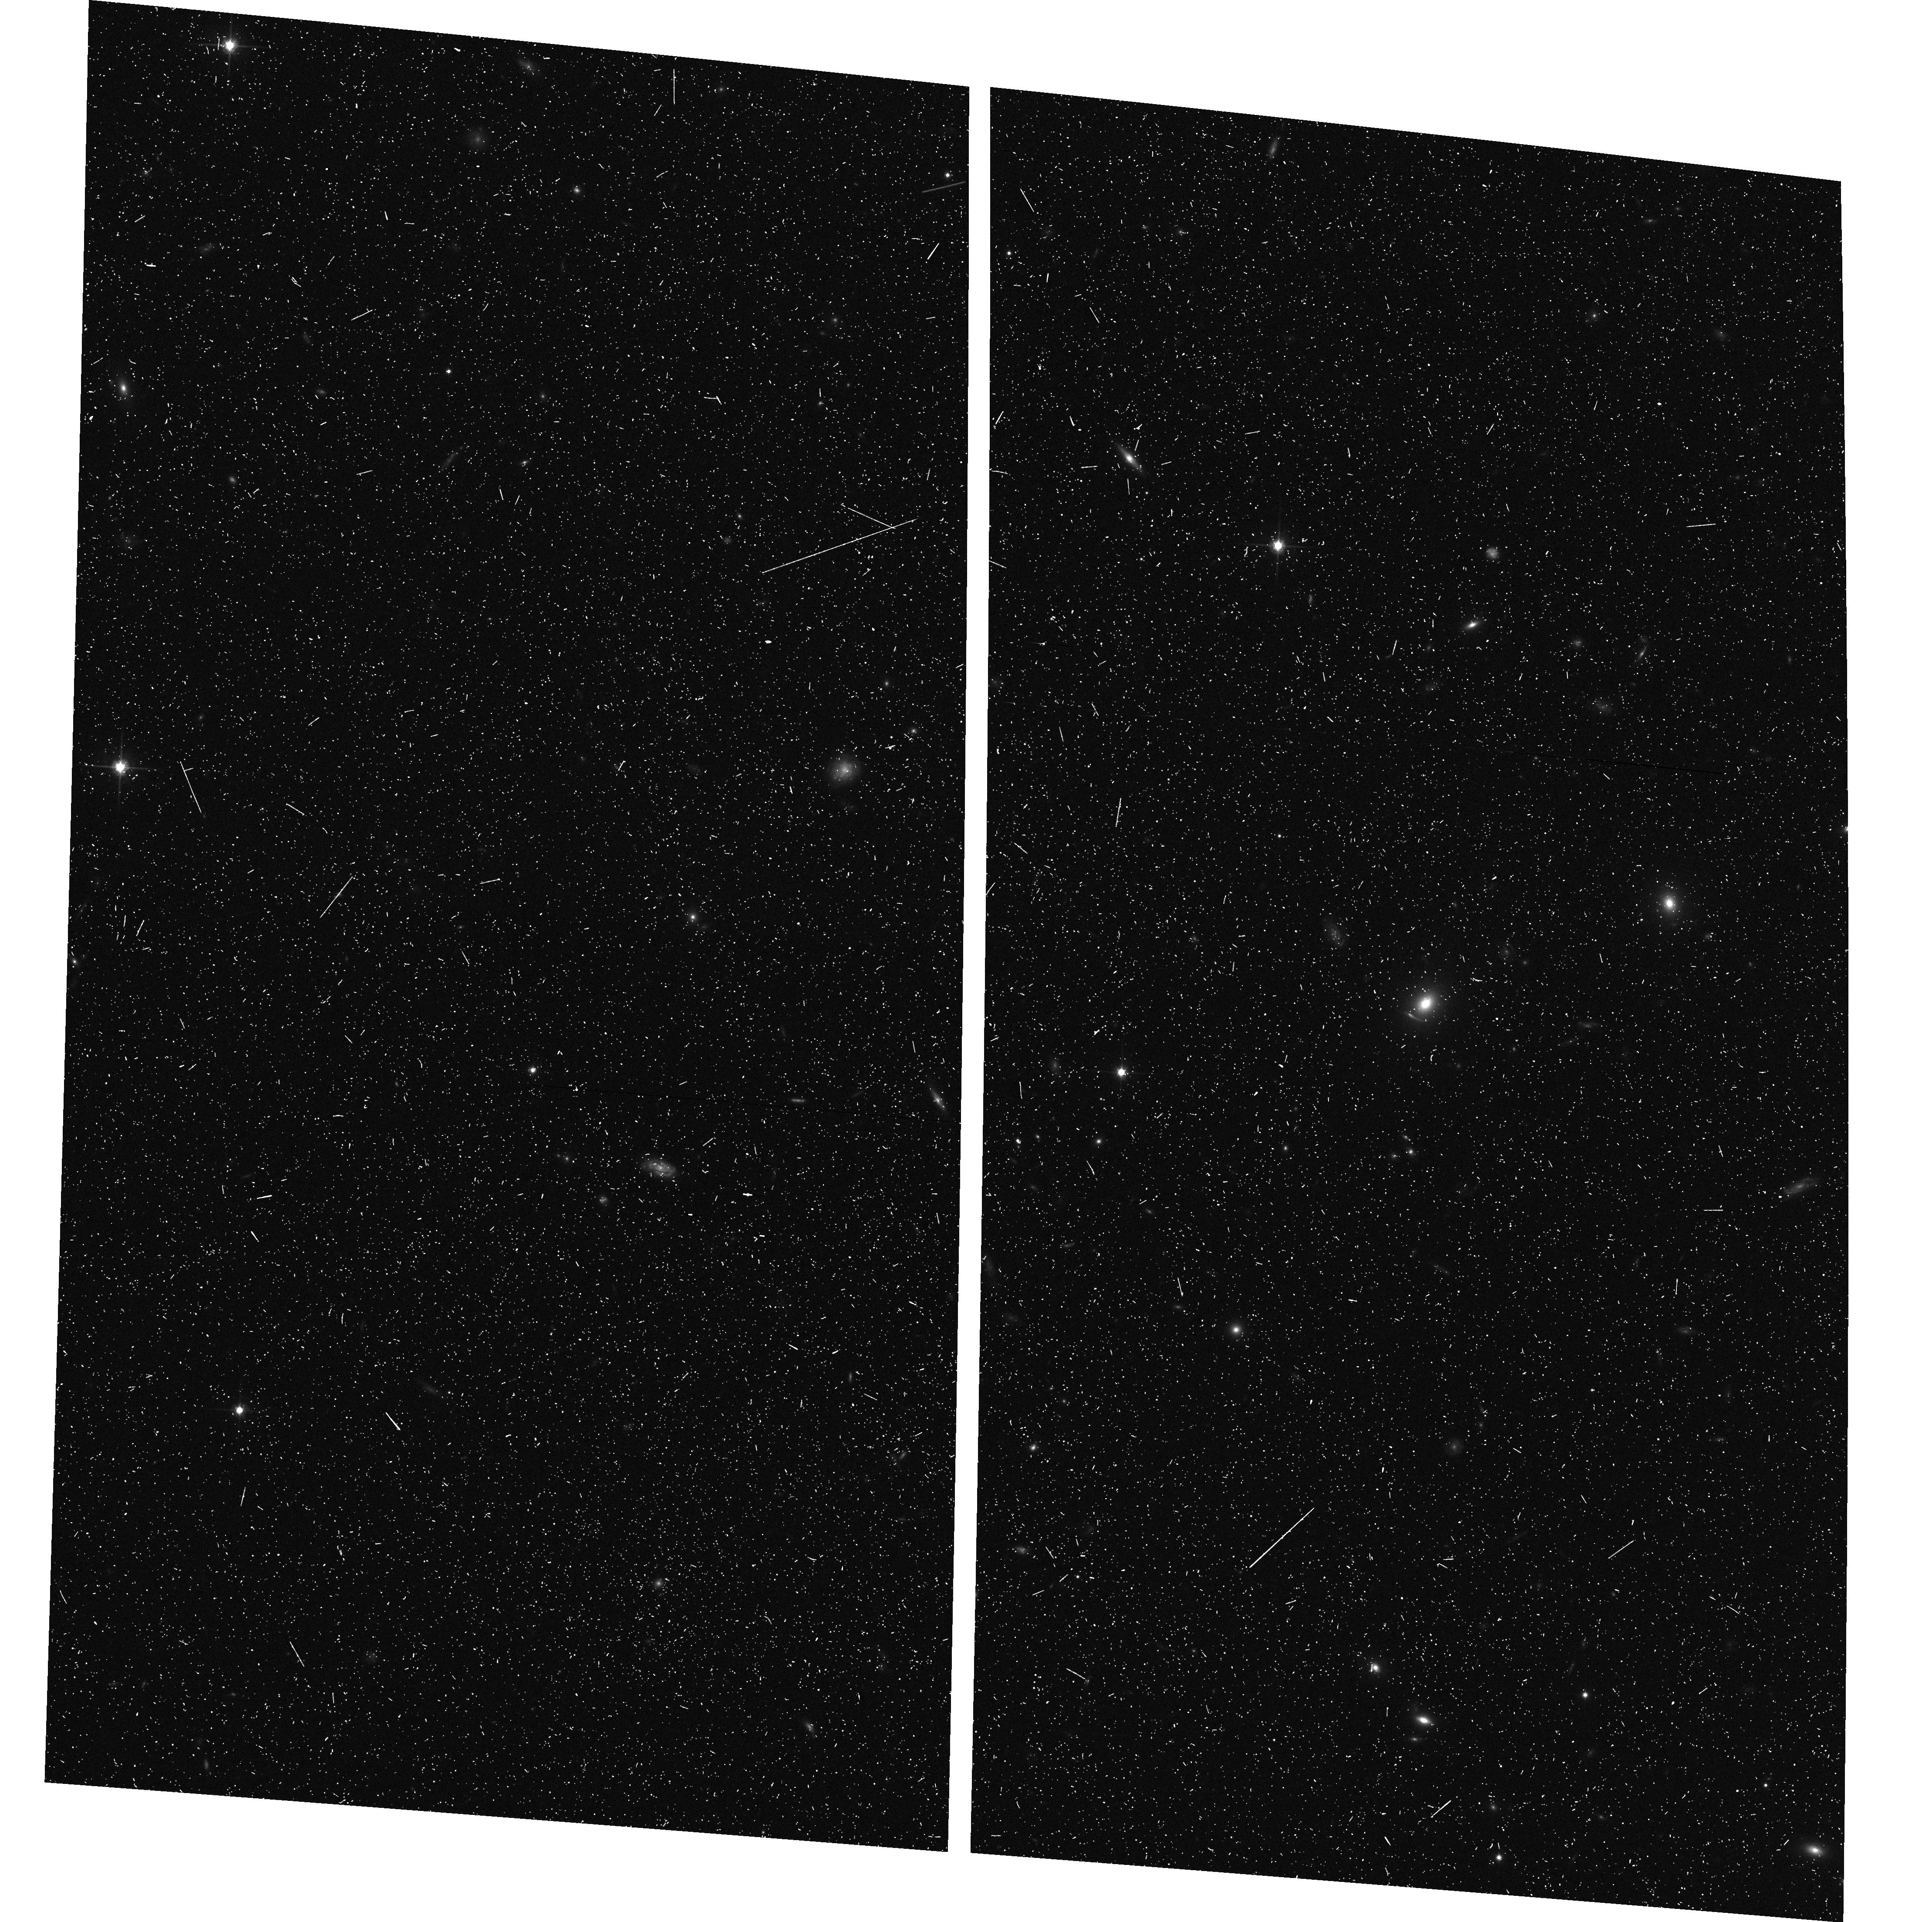
Target: SDSSJ1112+0826
Instrument: ACS/WFC
Filter: F814W
Exposure: 7 min
Observation ID: hst_10587_0l_acs_wfc_f814w_j9em0l

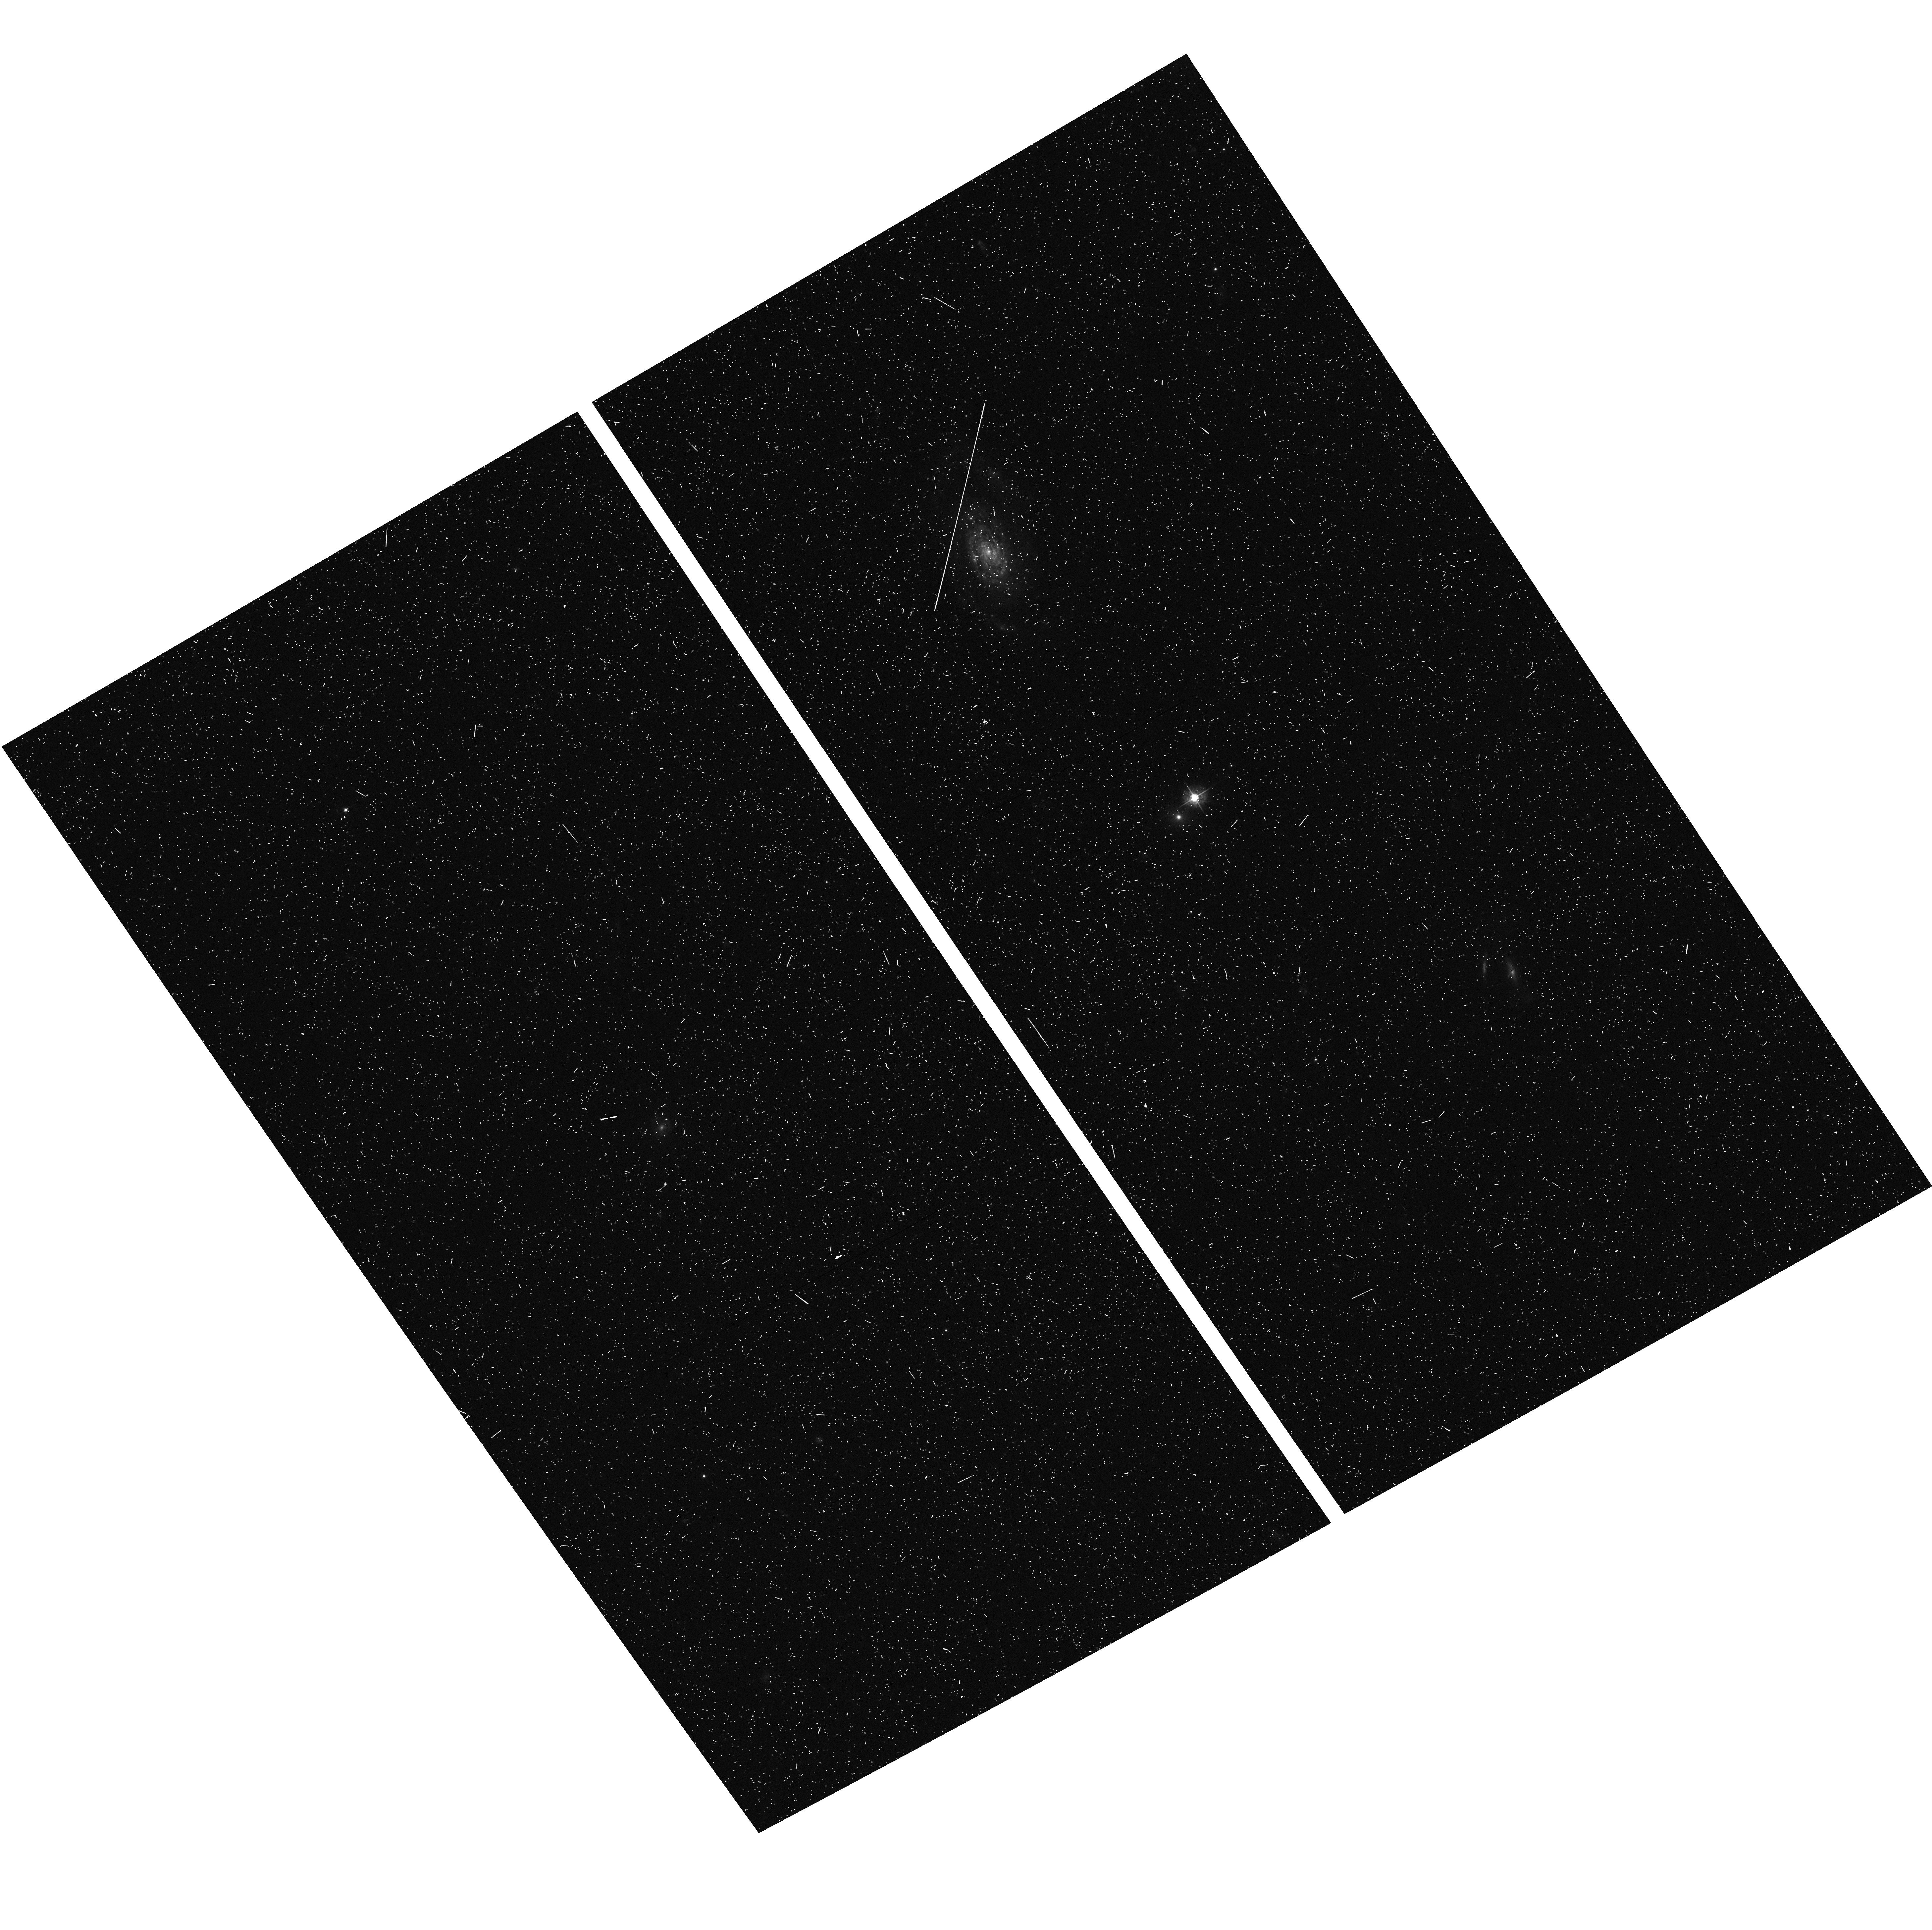
Target: SDSSJ1621+3931
Instrument: ACS/WFC
Filter: F435W
Exposure: 7 min
Observation ID: hst_10587_0k_acs_wfc_f435w_j9em0k

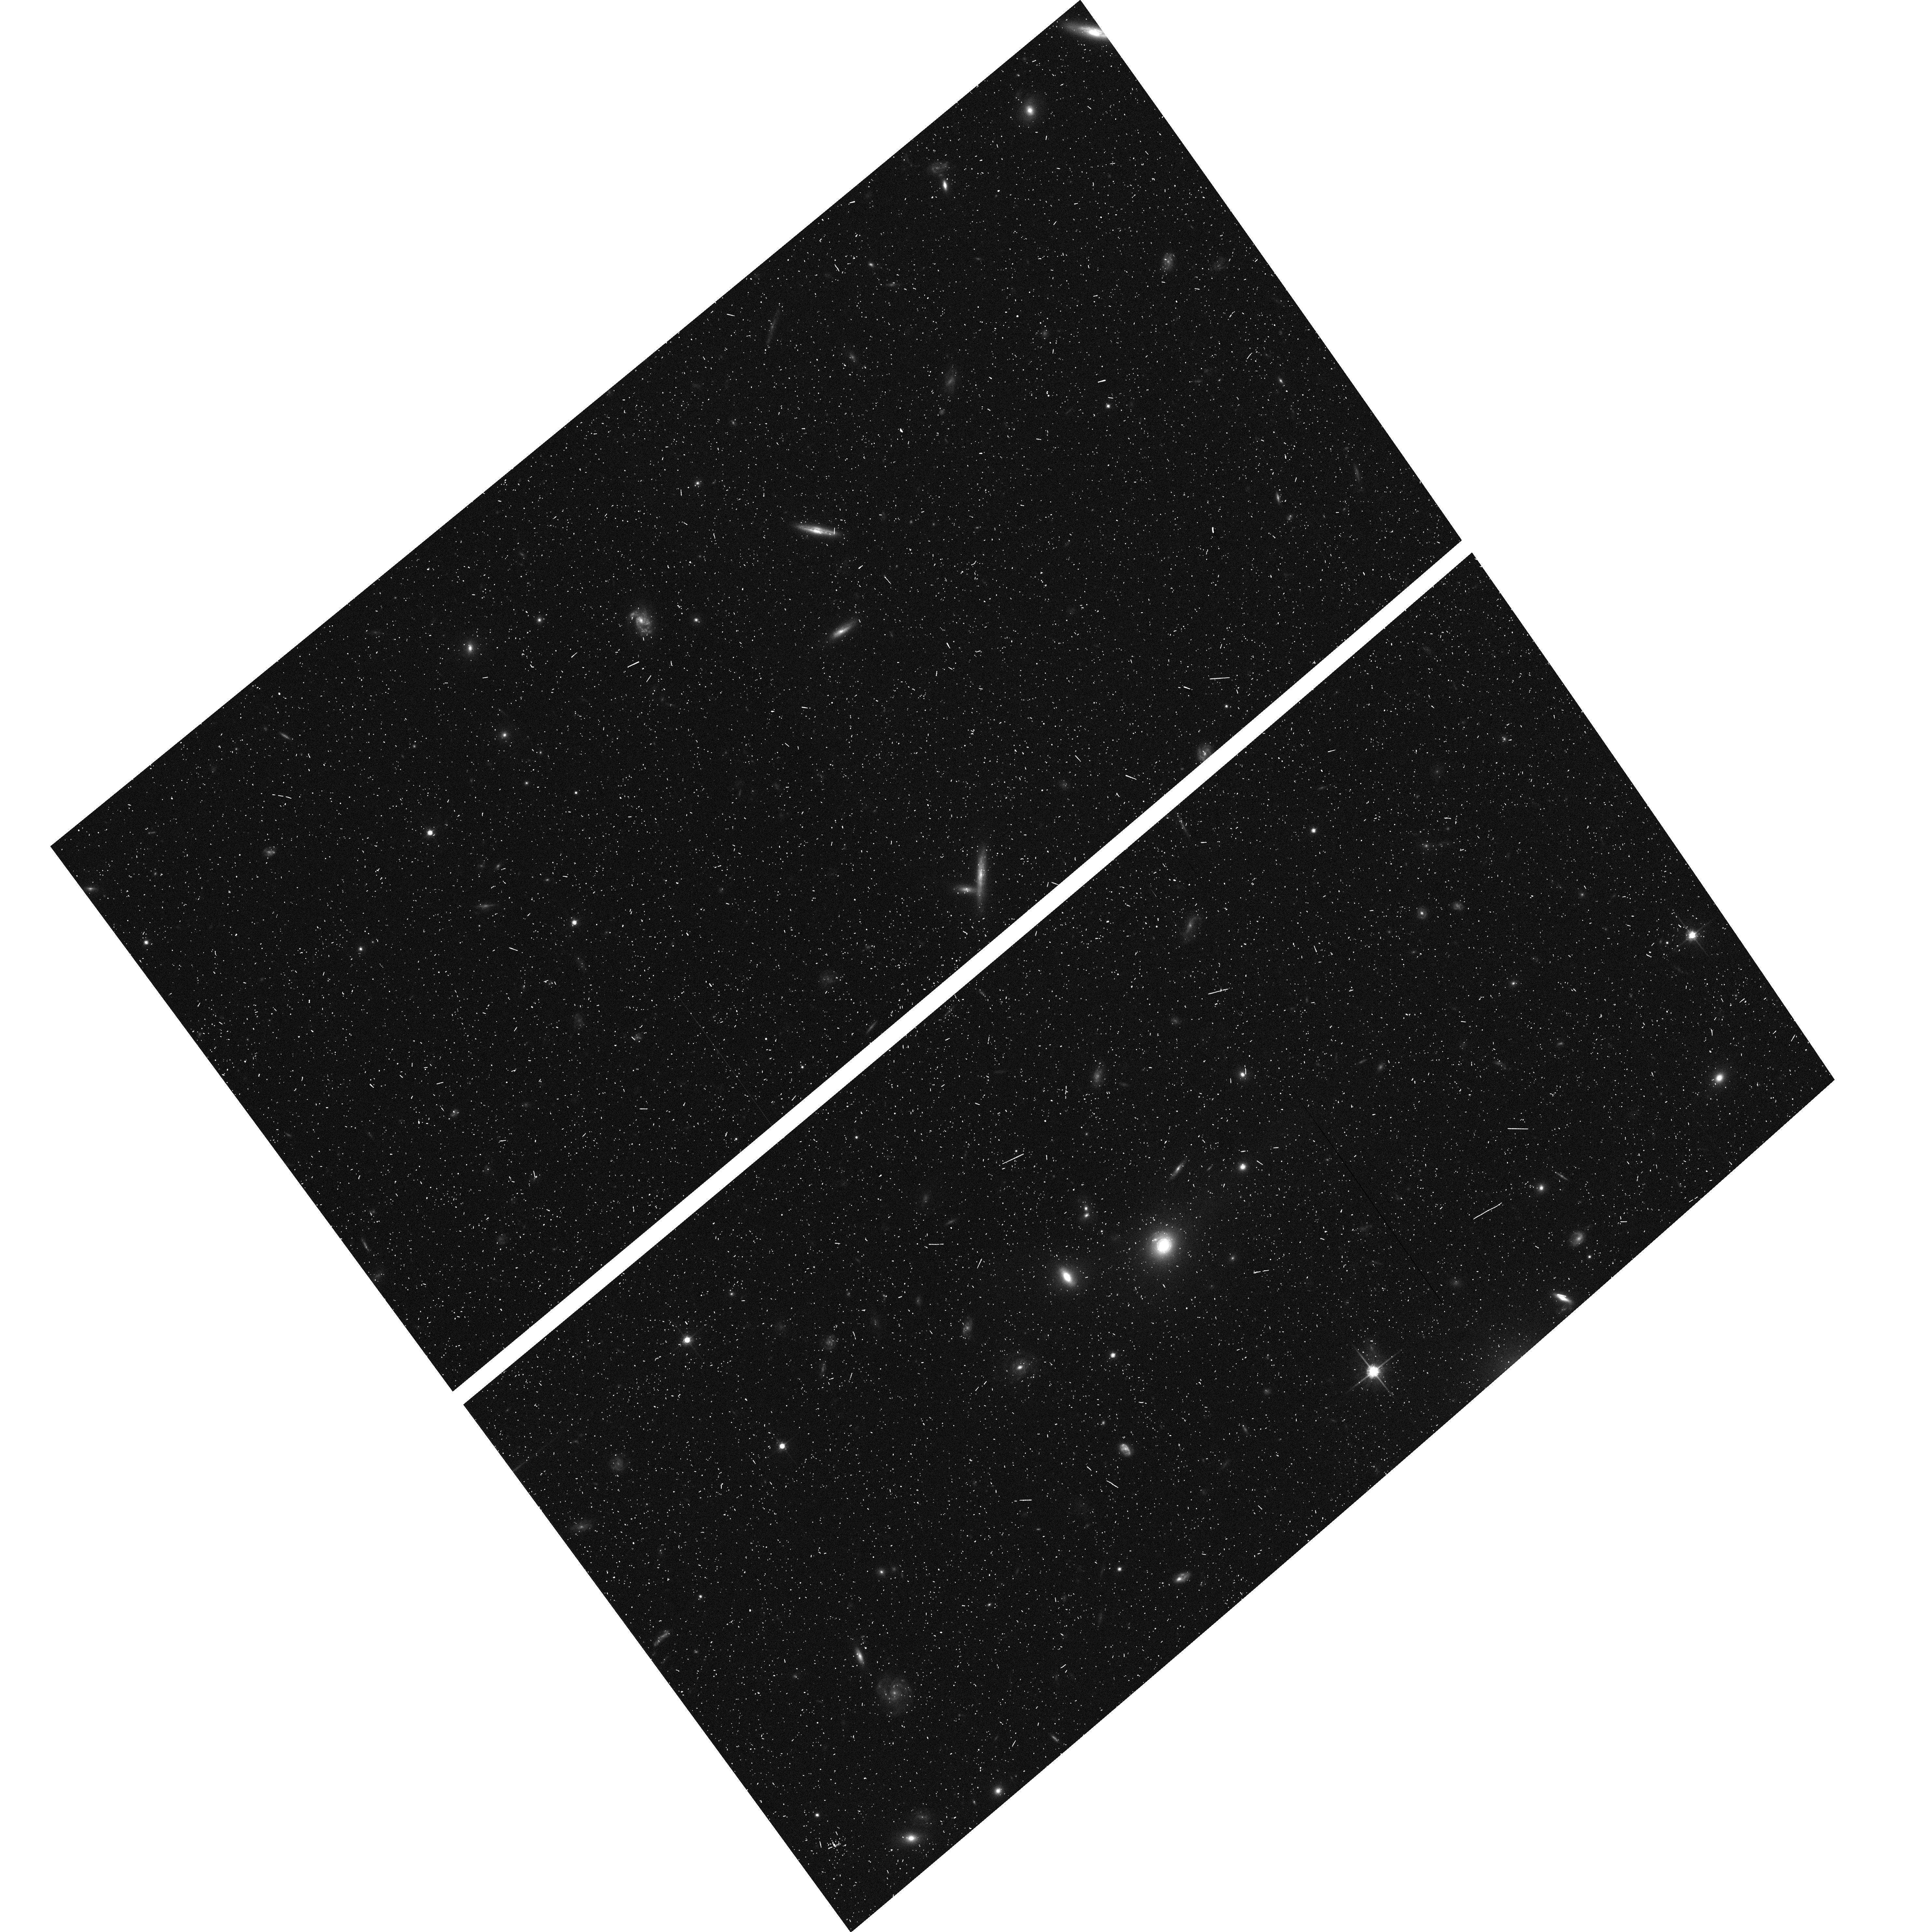
Target: SDSSJ1538+5817
Instrument: ACS/WFC
Filter: F814W
Exposure: 7 min
Observation ID: hst_10587_72_acs_wfc_f814w_j9em72

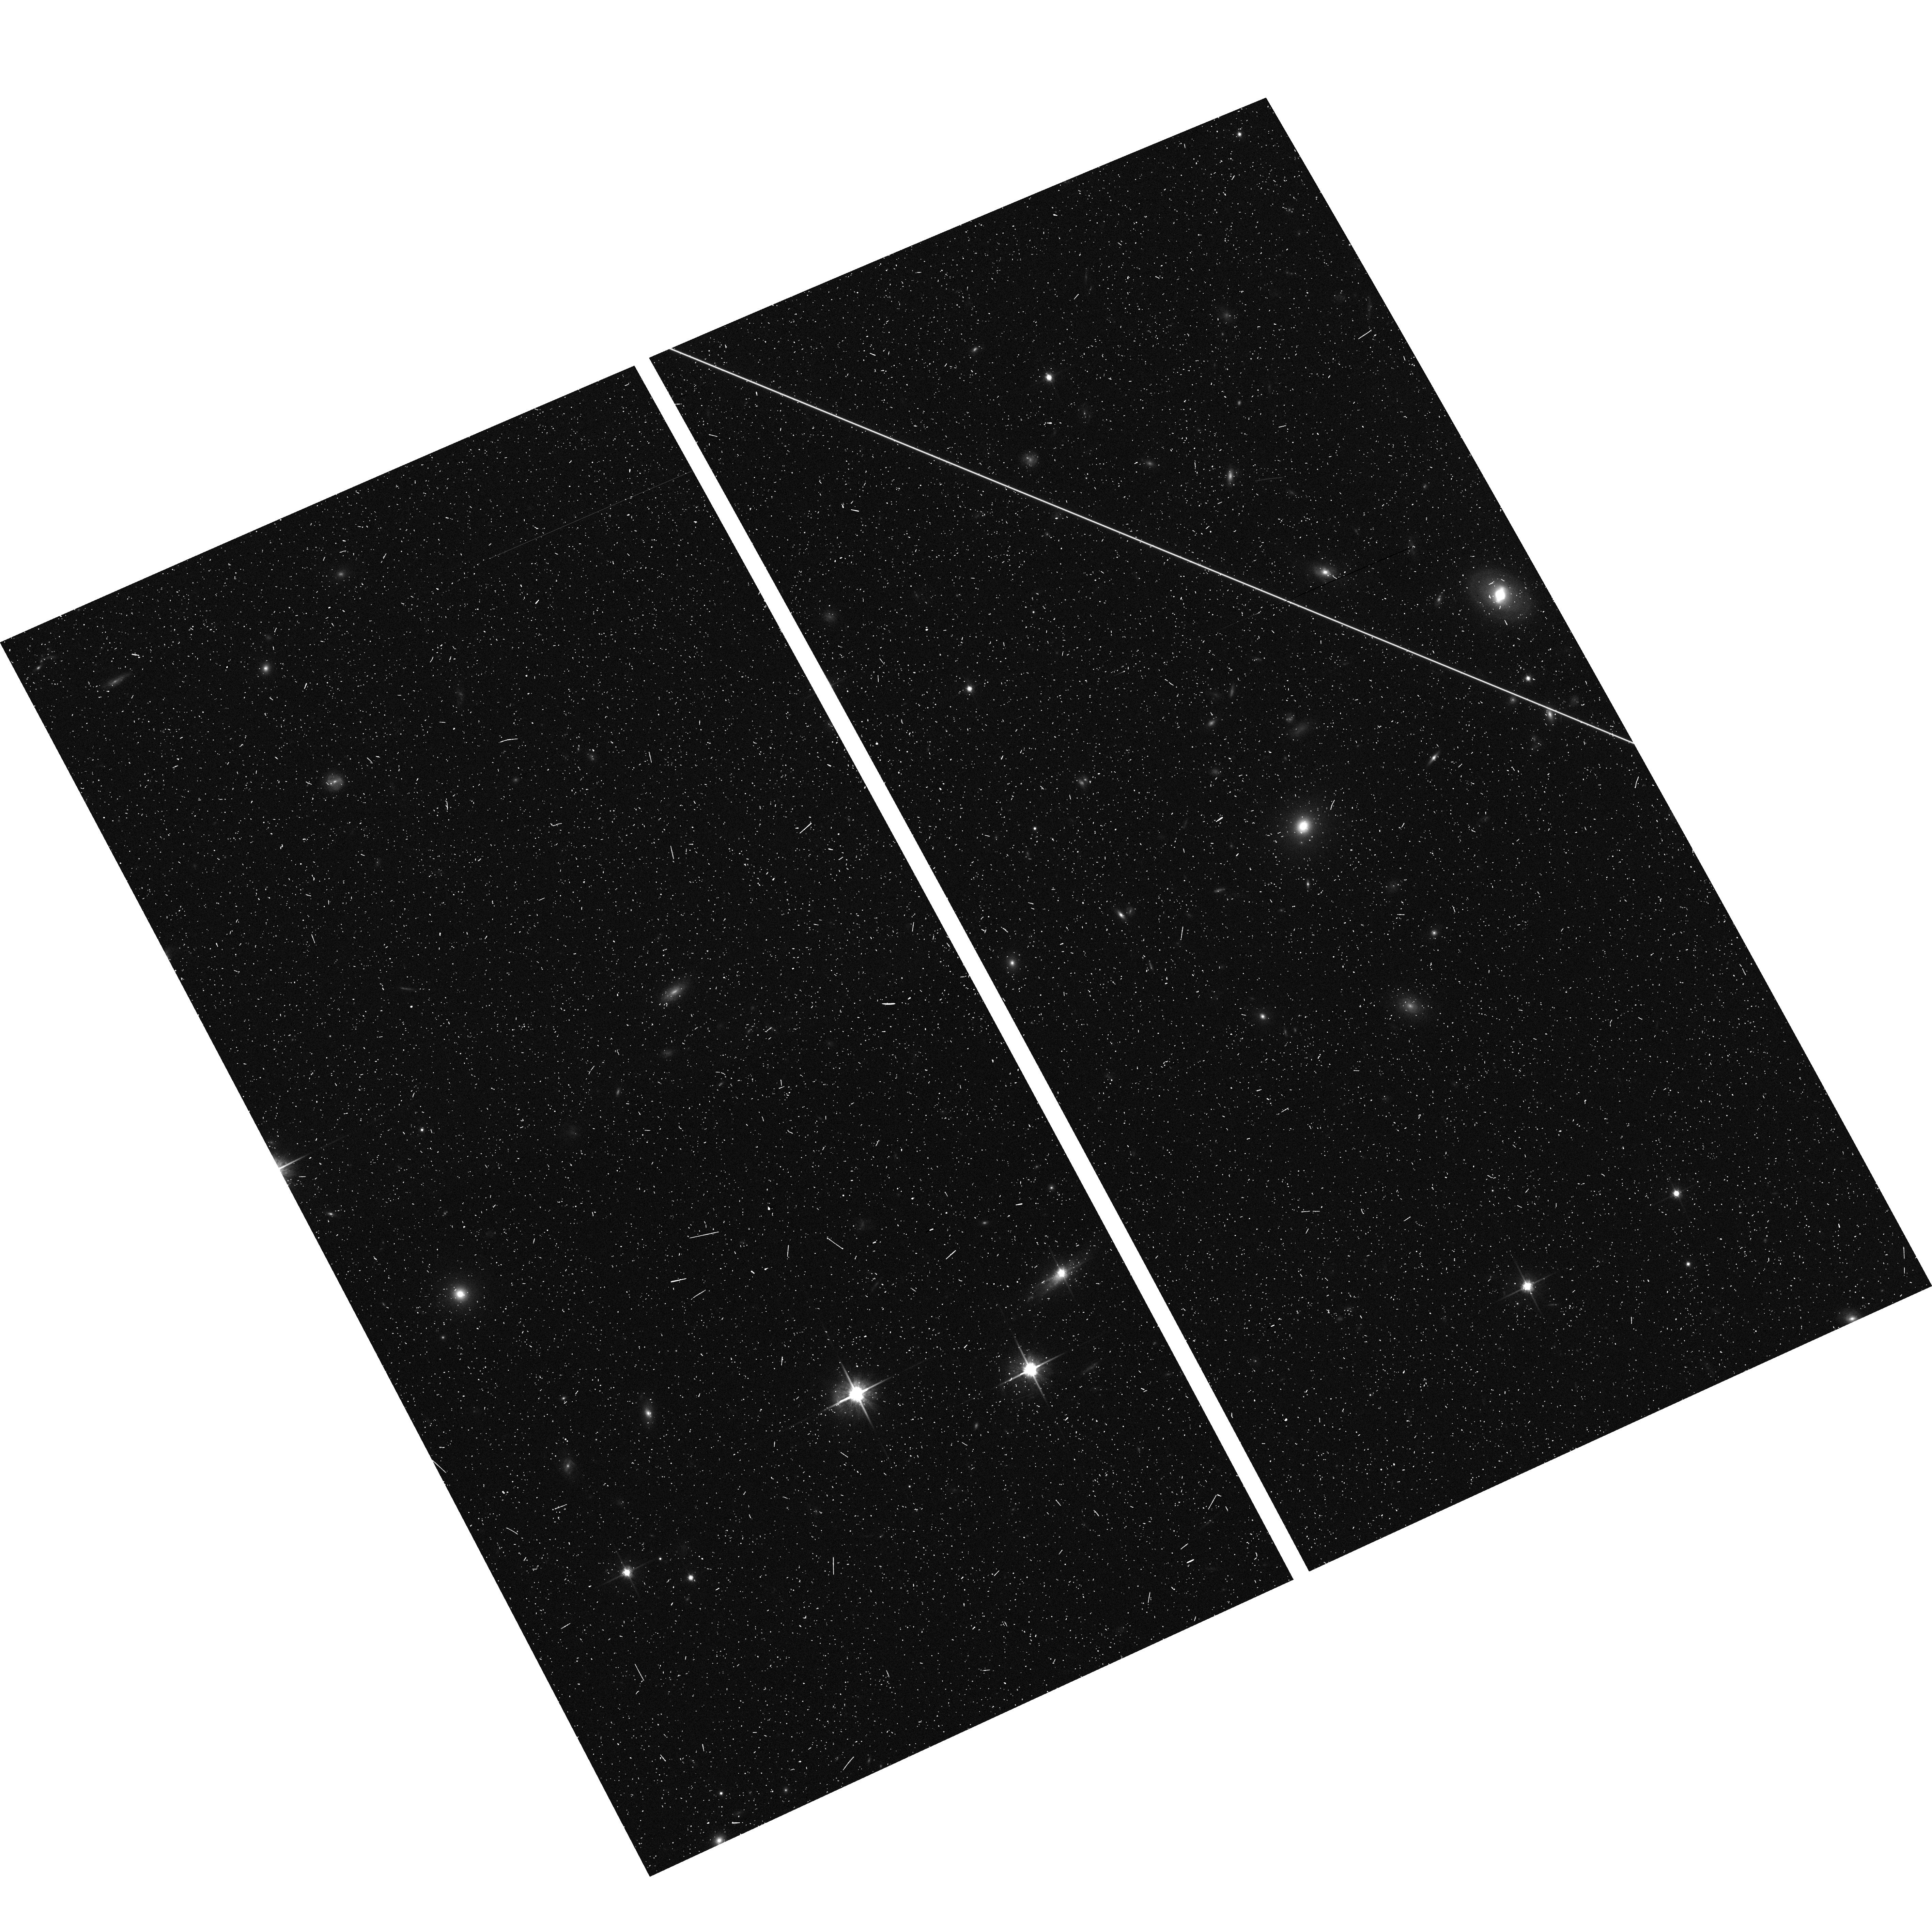
Target: SDSSJ1108+0252
Instrument: ACS/WFC
Filter: F814W
Exposure: 7 min
Observation ID: hst_10587_68_acs_wfc_f814w_j9em68

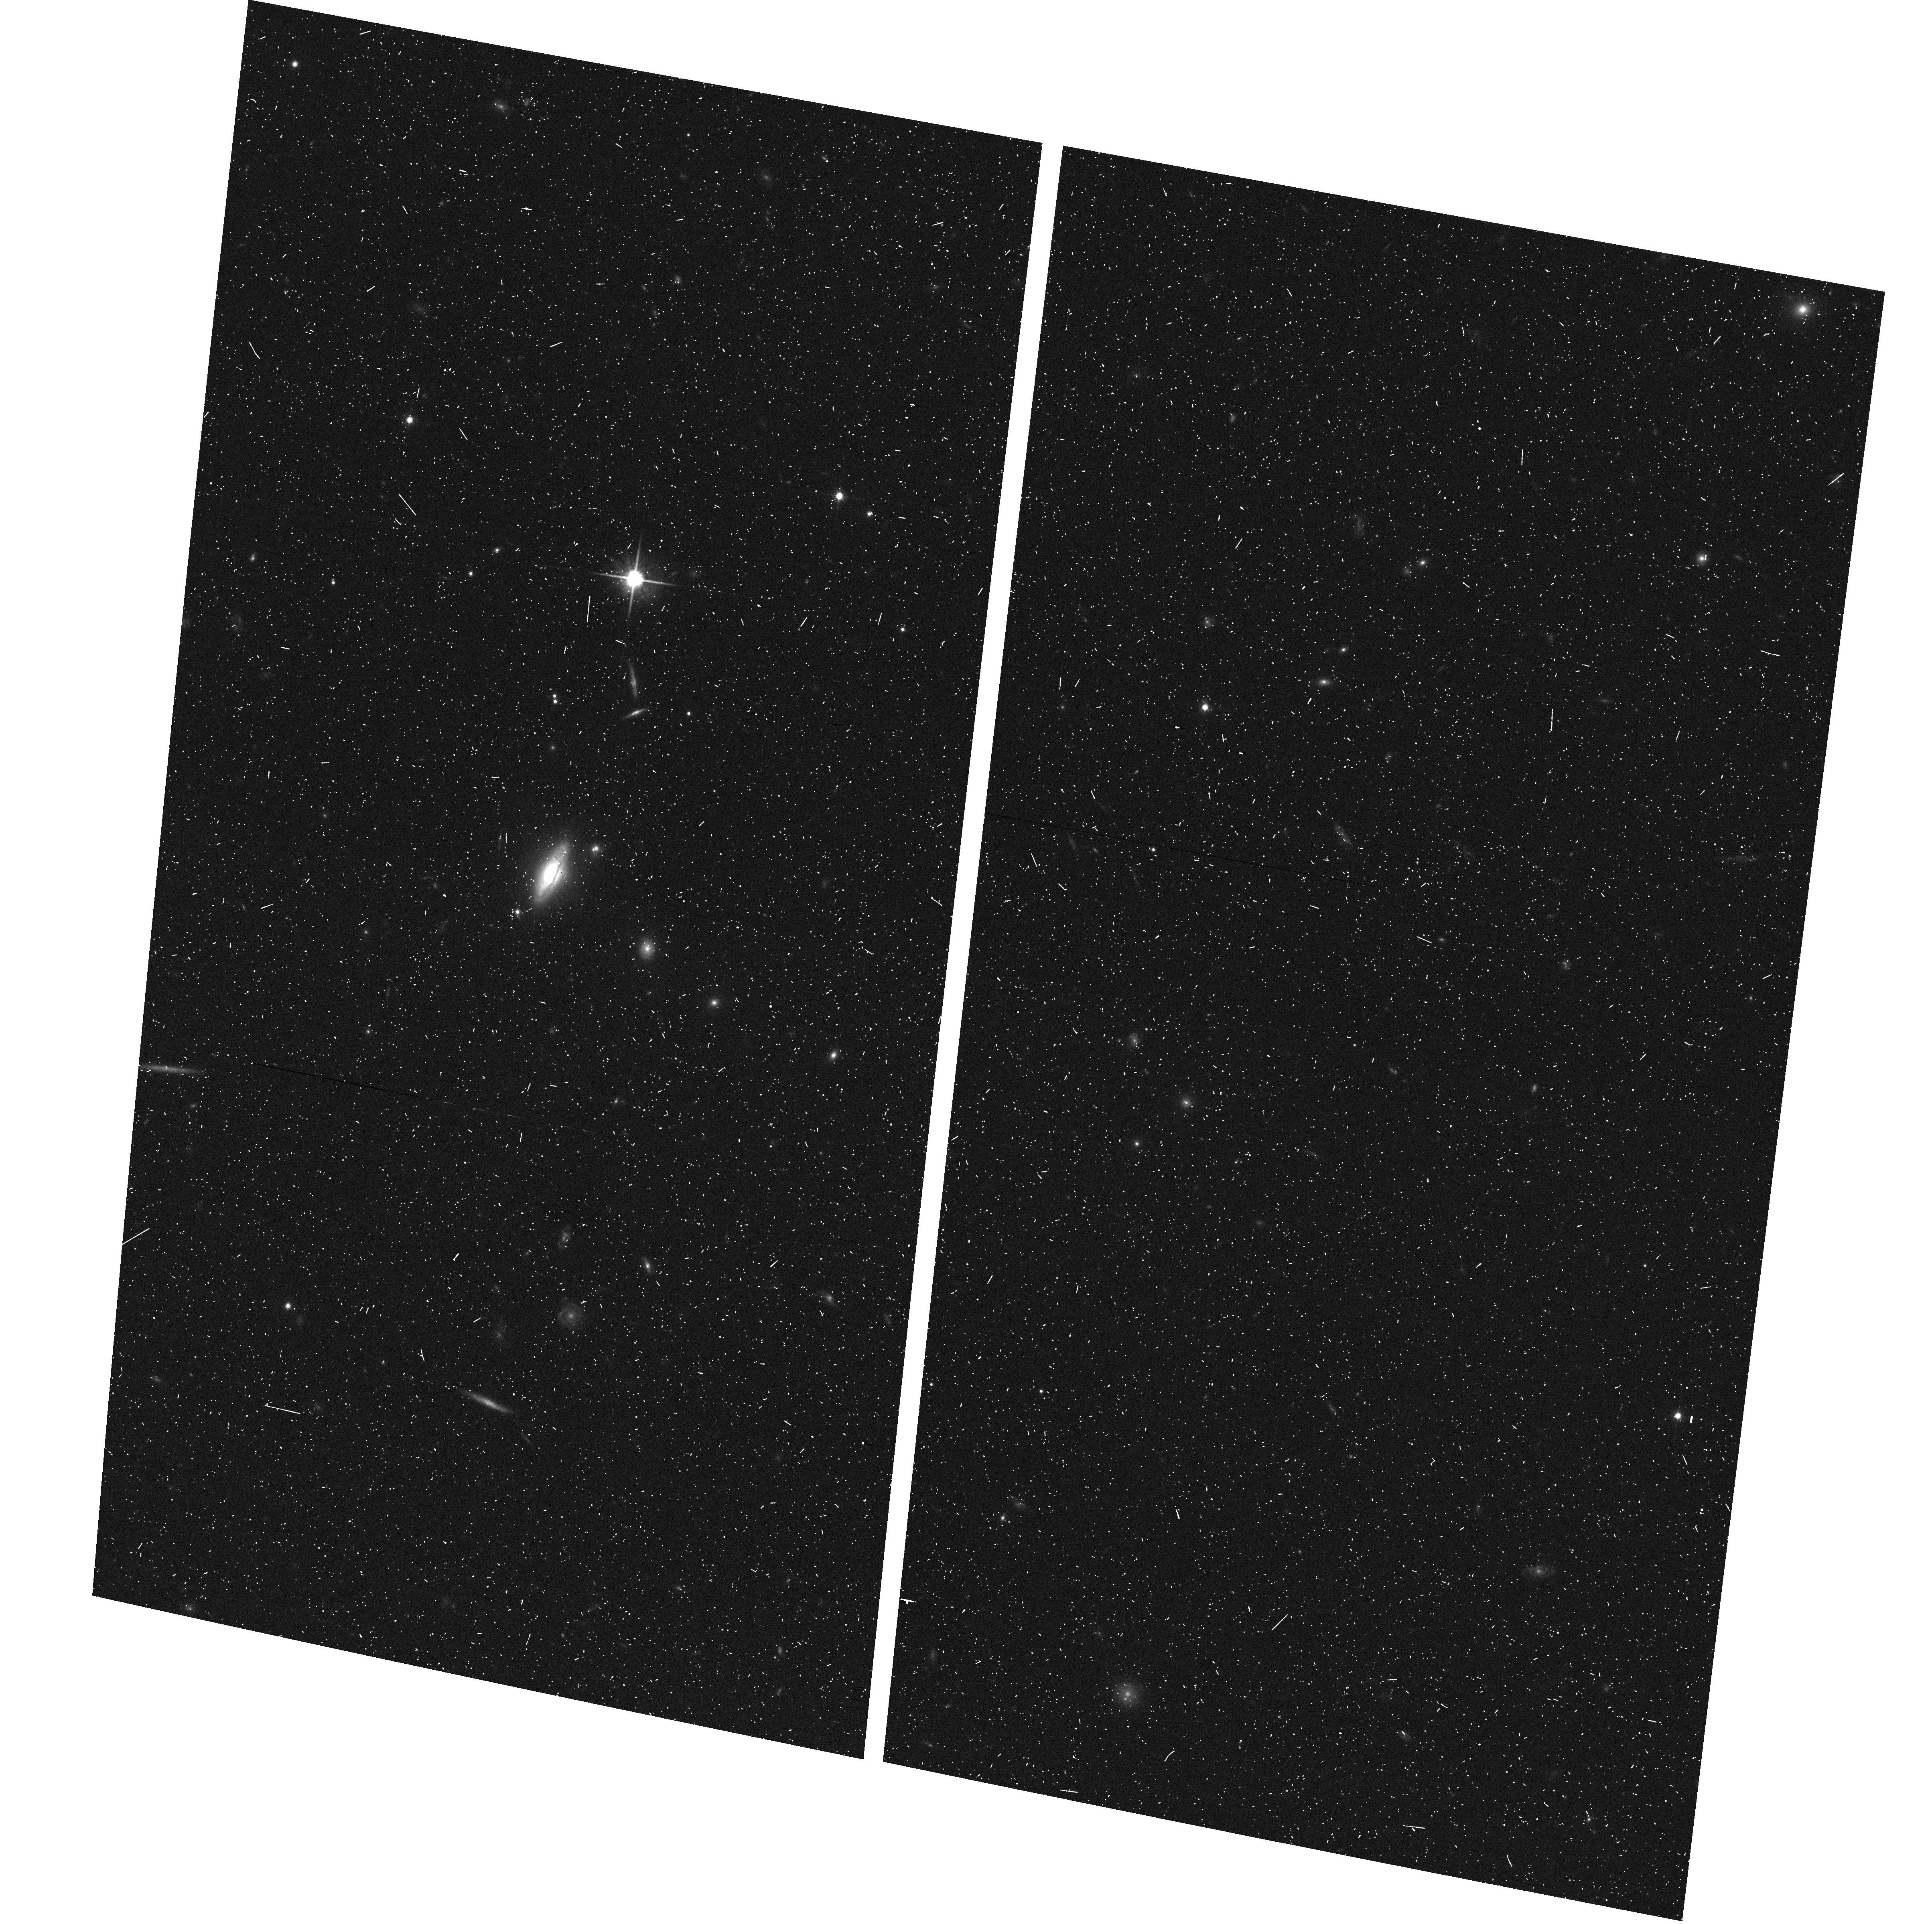
Target: SDSSJ1343+6027
Instrument: ACS/WFC
Filter: F814W
Exposure: 7 min
Observation ID: hst_10587_48_acs_wfc_f814w_j9em48

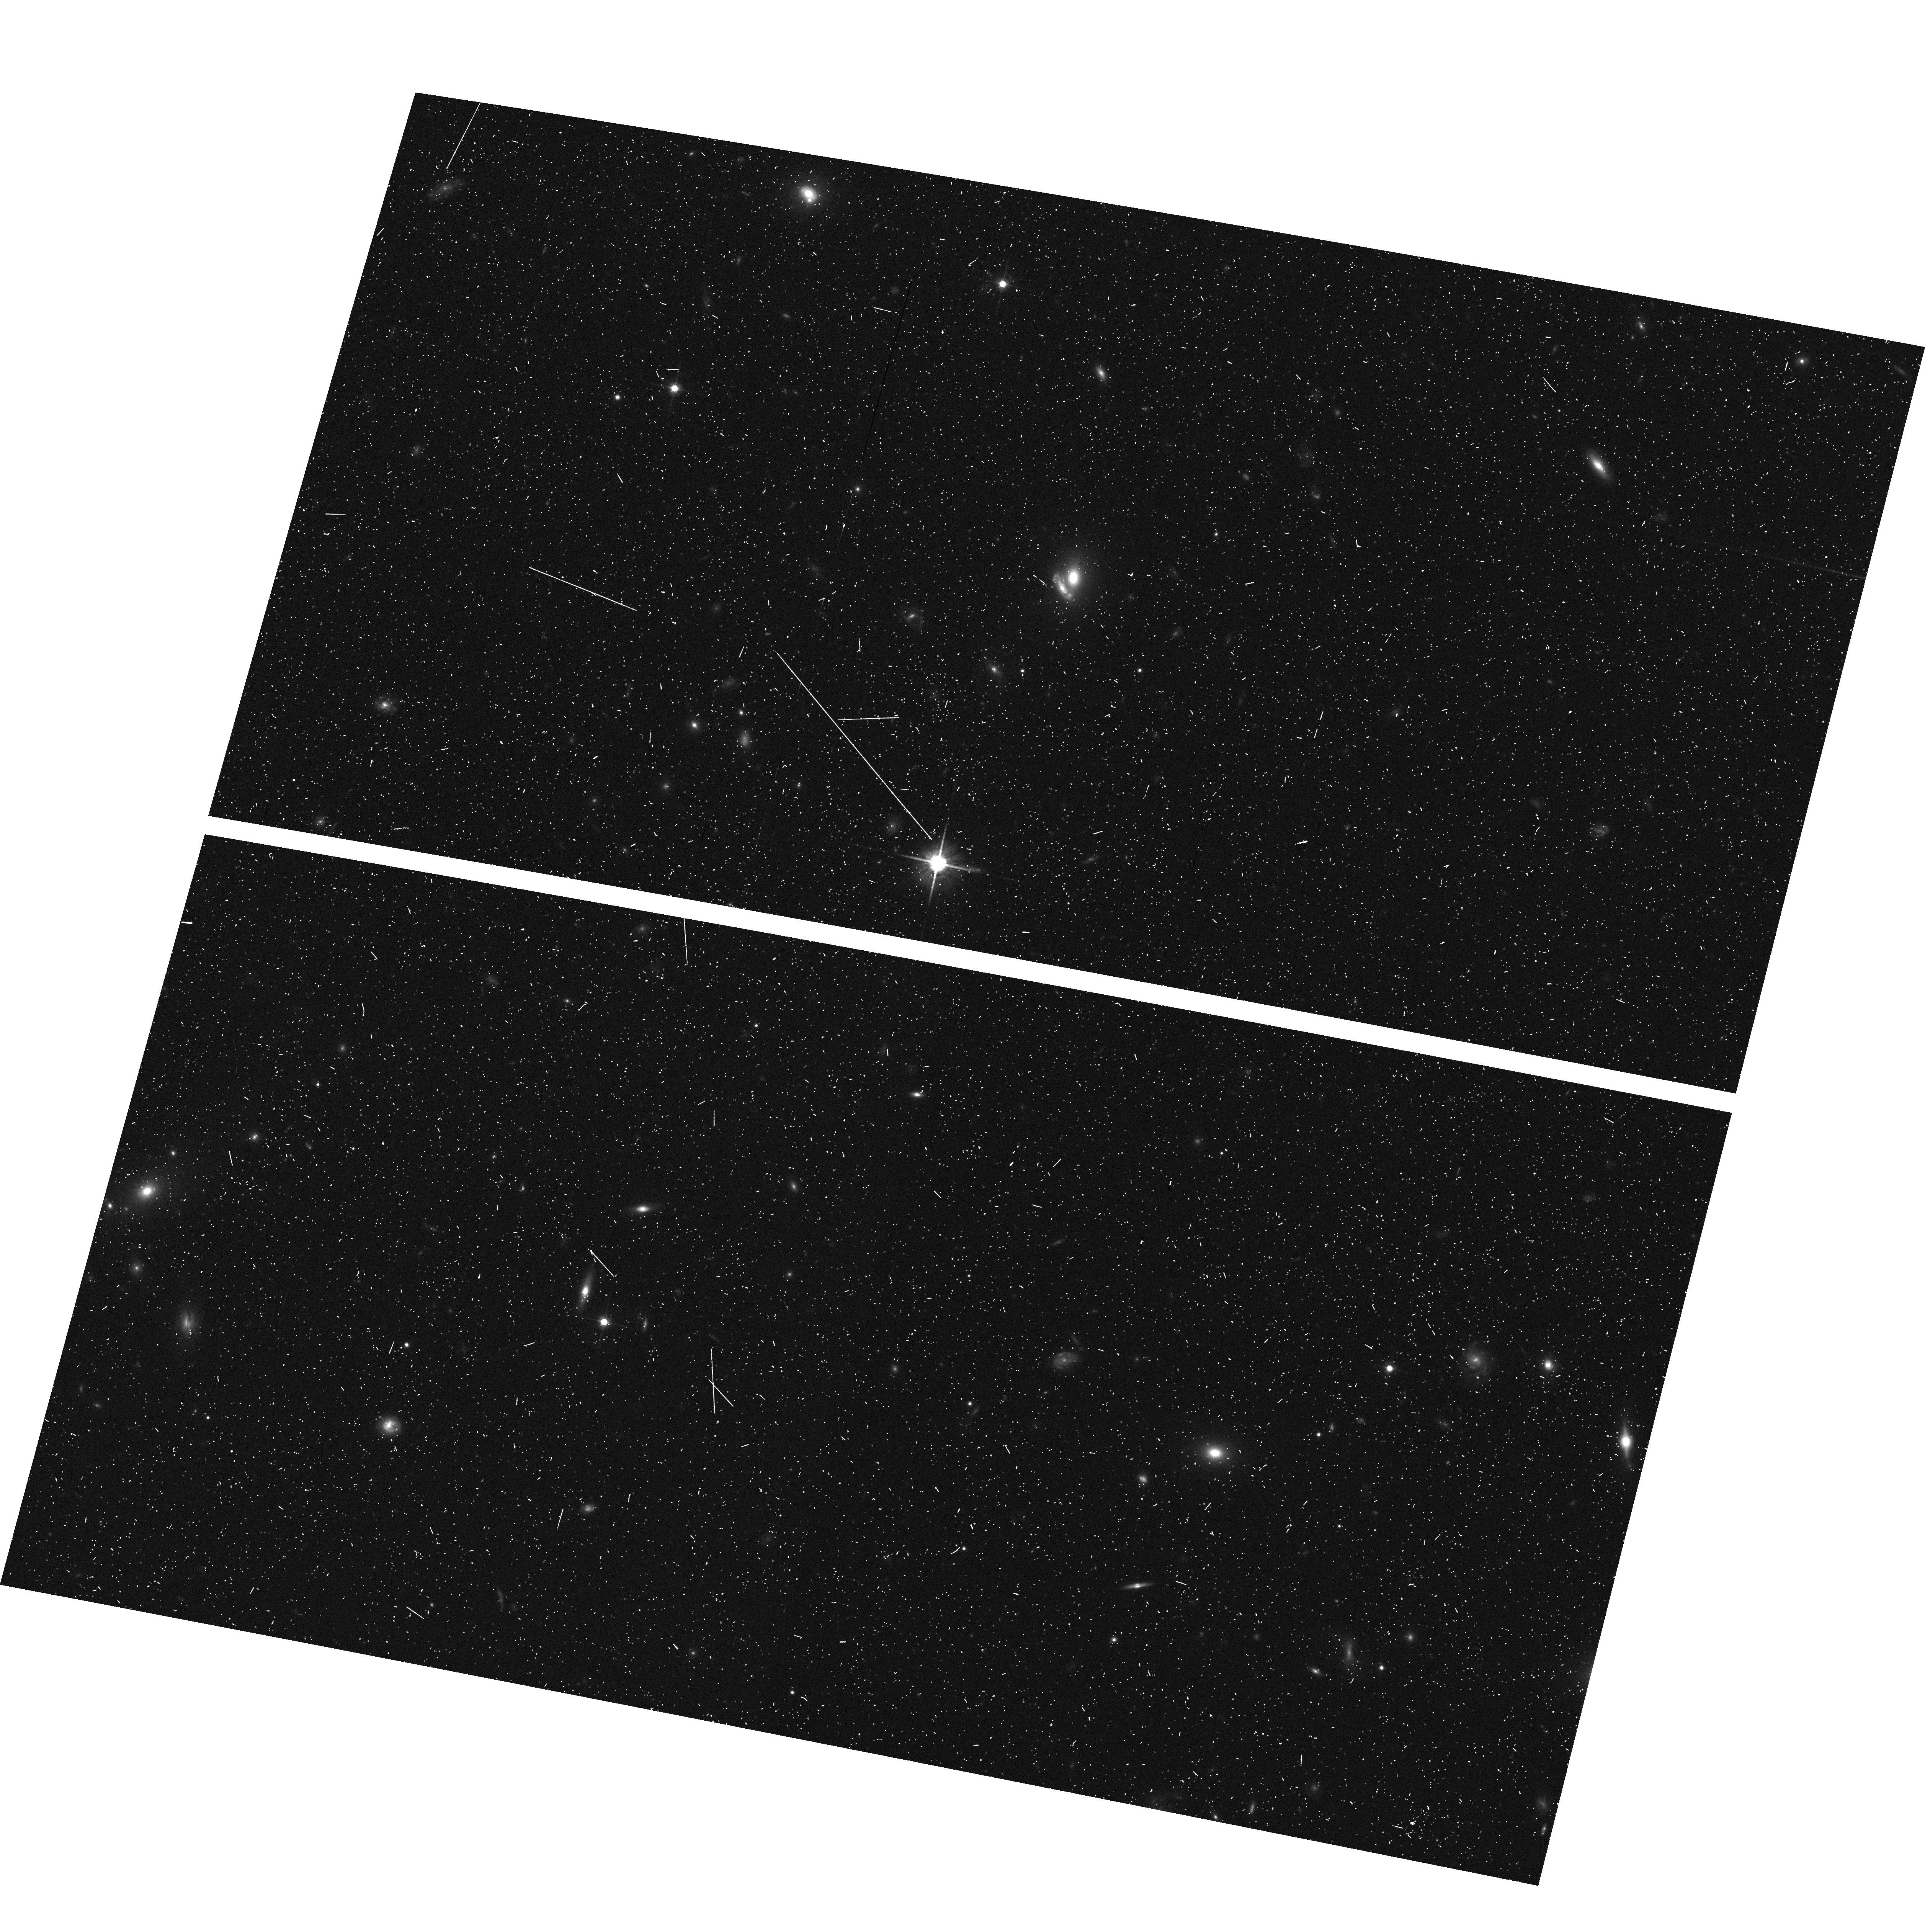
Target: SDSSJ1515+6128
Instrument: ACS/WFC
Filter: F814W
Exposure: 7 min
Observation ID: hst_10587_0j_acs_wfc_f814w_j9em0j

Measuring the Mass Dependence of Early-Type Galaxy Structure (PI: Bolton, Adam S.)

We propose two-color ACS-WFC Snapshot observations of a sample of 118 candidate early-type gravitational lens galaxies. Our lens-candidate sample is selected to yield (in combination with earlier results) an approximately uniform final distribution of 40 early-type strong lenses across a wide range of masses, with velocity dispersions (a dynamical proxy for mass) ranging from 125 to 300 km/s. The proposed program will deliver the first significant sample of low-mass gravitational lenses. All of our candidates have known lens and source redshifts from Sloan Digital Sky Survey data, and all are bright enough to permit detailed photometric and stellar-dynamical observation. We will constrain the luminous and dark-matter mass profiles of confirmed lenses using lensed-image geometry and lens-galaxy structural/photometric measurements from HST imaging in combination with dynamical measurements from spatially resolved ground-based follow-up spectroscopy. Hence we will determine, in unprecedented detail, the dependence of early-type galaxy mass structure and mass-to-light ratio upon galaxy mass. These results will allow us to directly test theoretical predictions for halo concentration and star-formation efficiency as a function of mass and for the existence of a cuspy inner dark-matter component, and will illuminate the structural explanation behind the fundamental plane of early-type galaxies. The lens-candidate selection and confirmation strategy that we propose has been proven successful for high-mass galaxies by our Cycle 13 Snapshot program (10174). The program that we propose here will produce a complementary and unprecedented lens sample spanning a wide range of lens-galaxy masses.